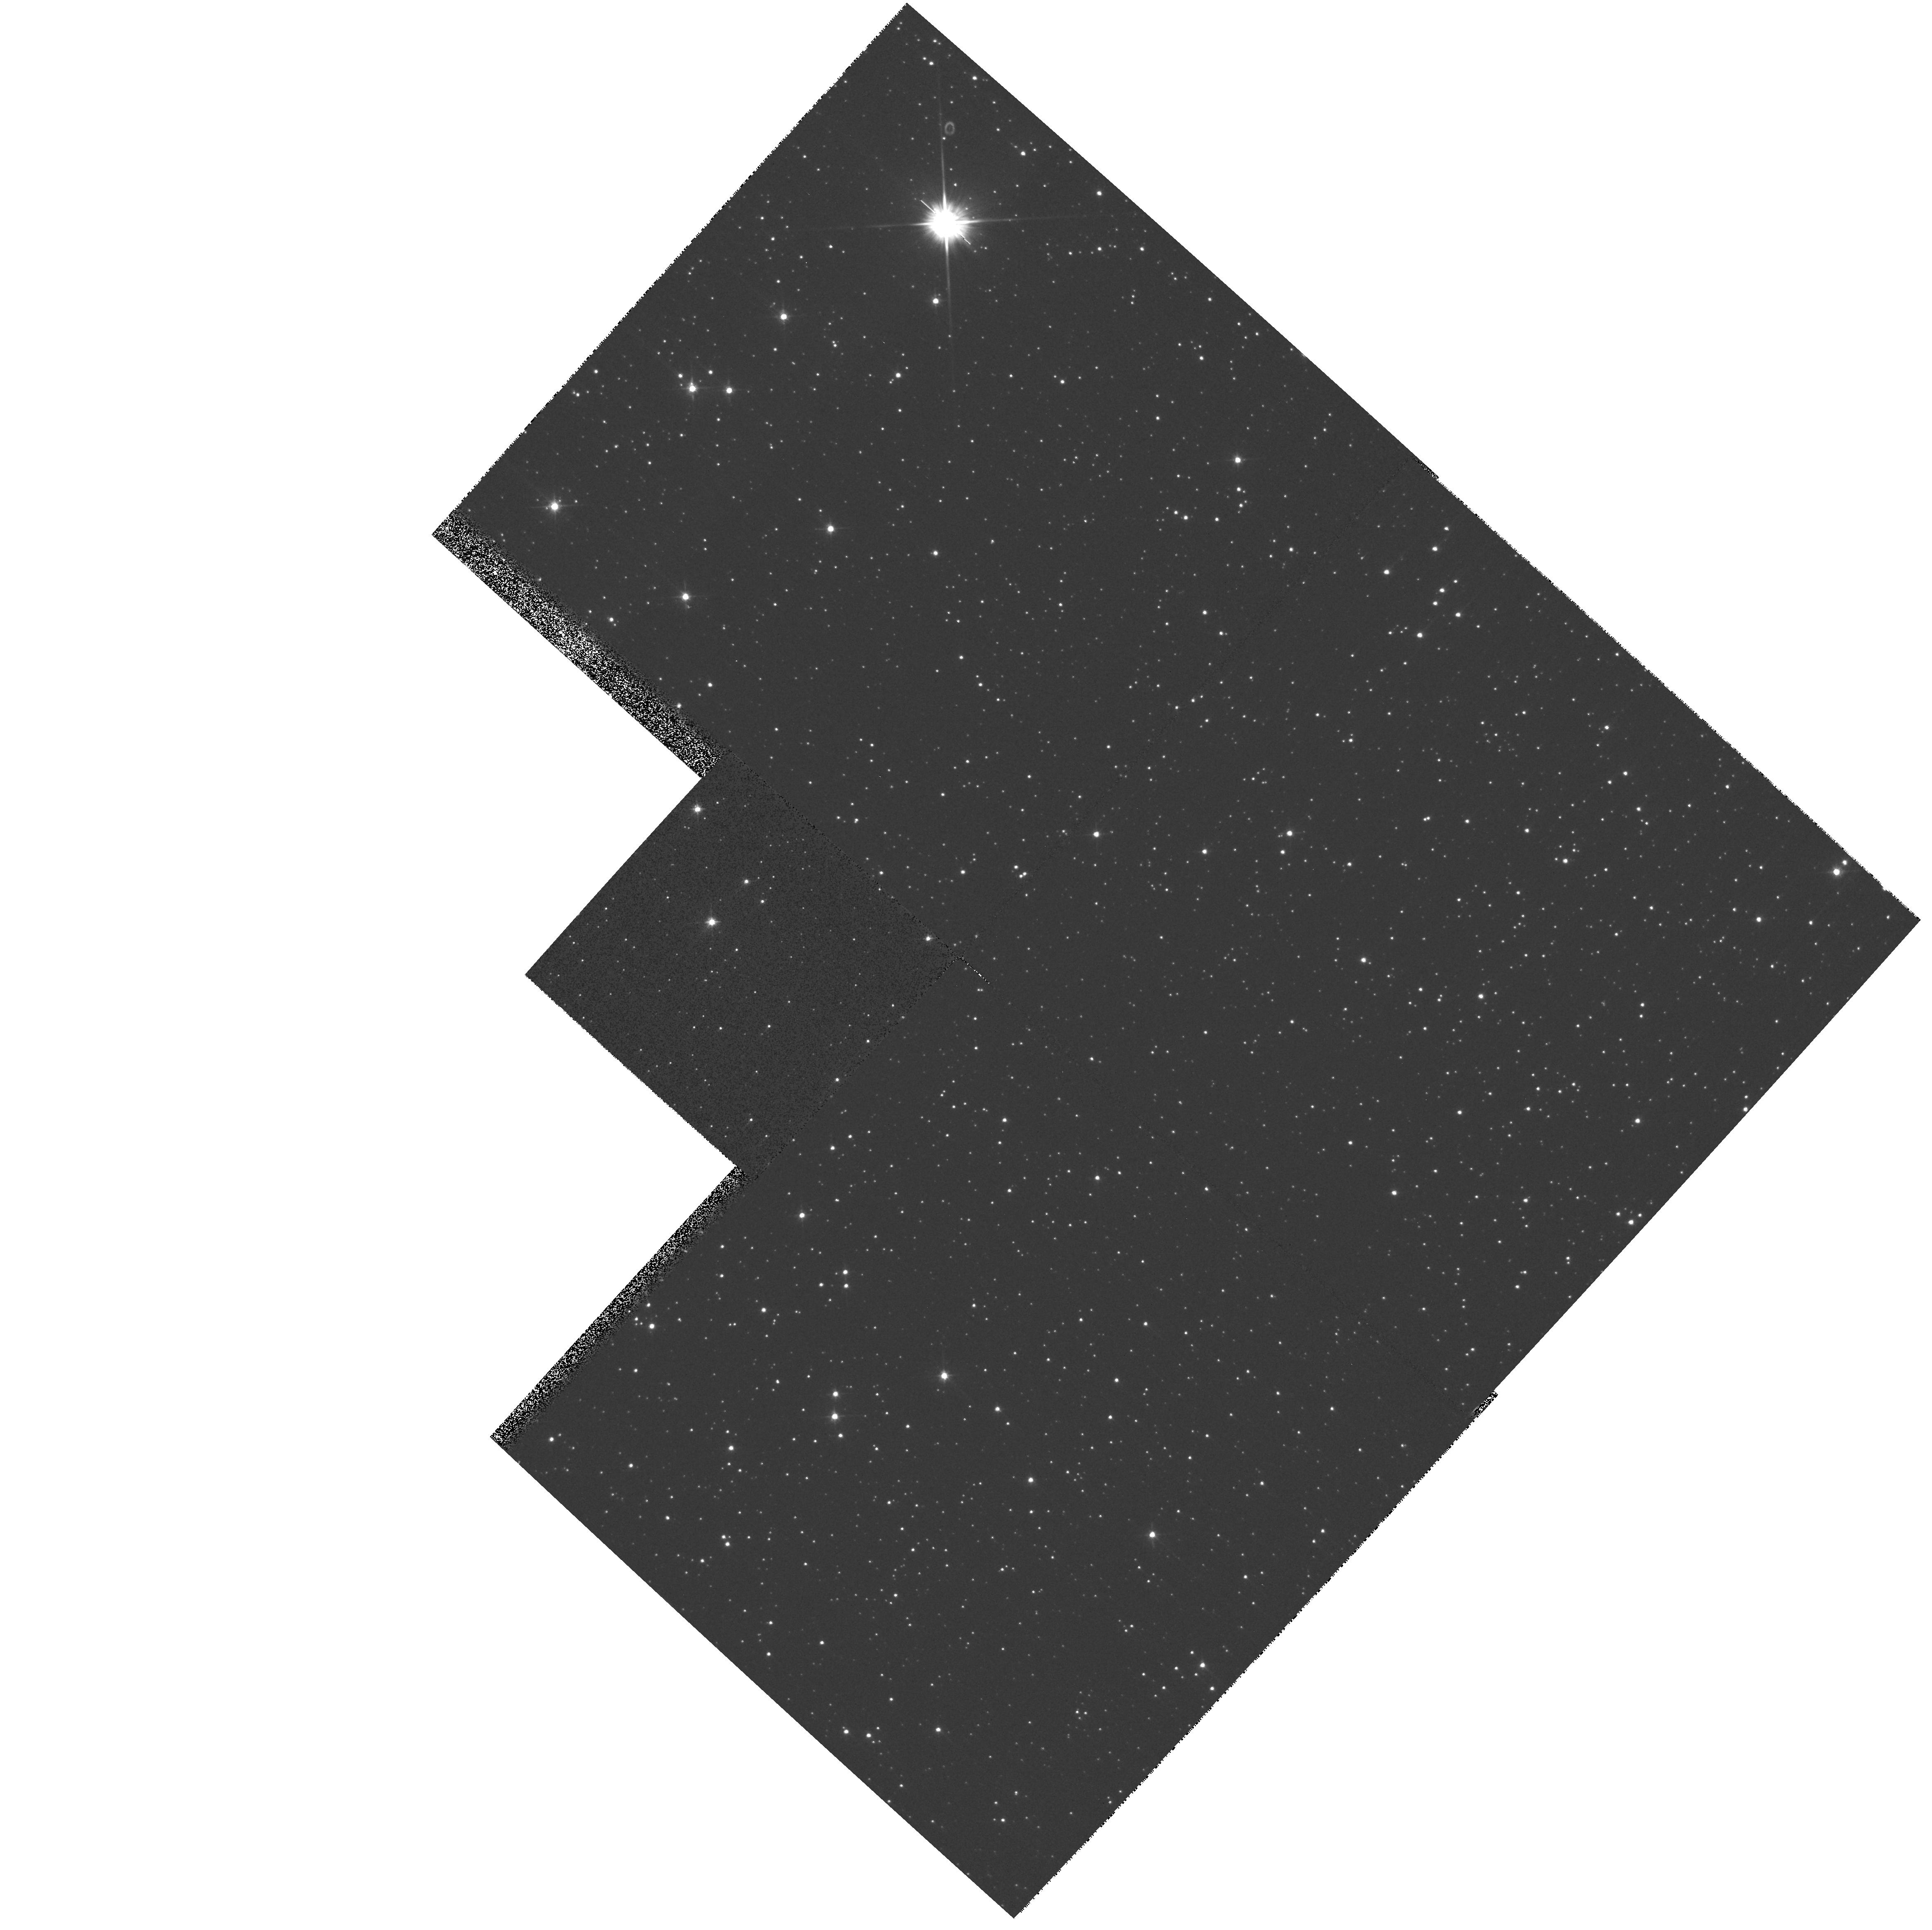
Target: SAKURAI-NOVALIKE-VAR
Instrument: WFPC2/PC
Filter: F555W
Exposure: 2 min
Observation ID: hst_8593_01_wfpc2_pc_f555w_u67i01

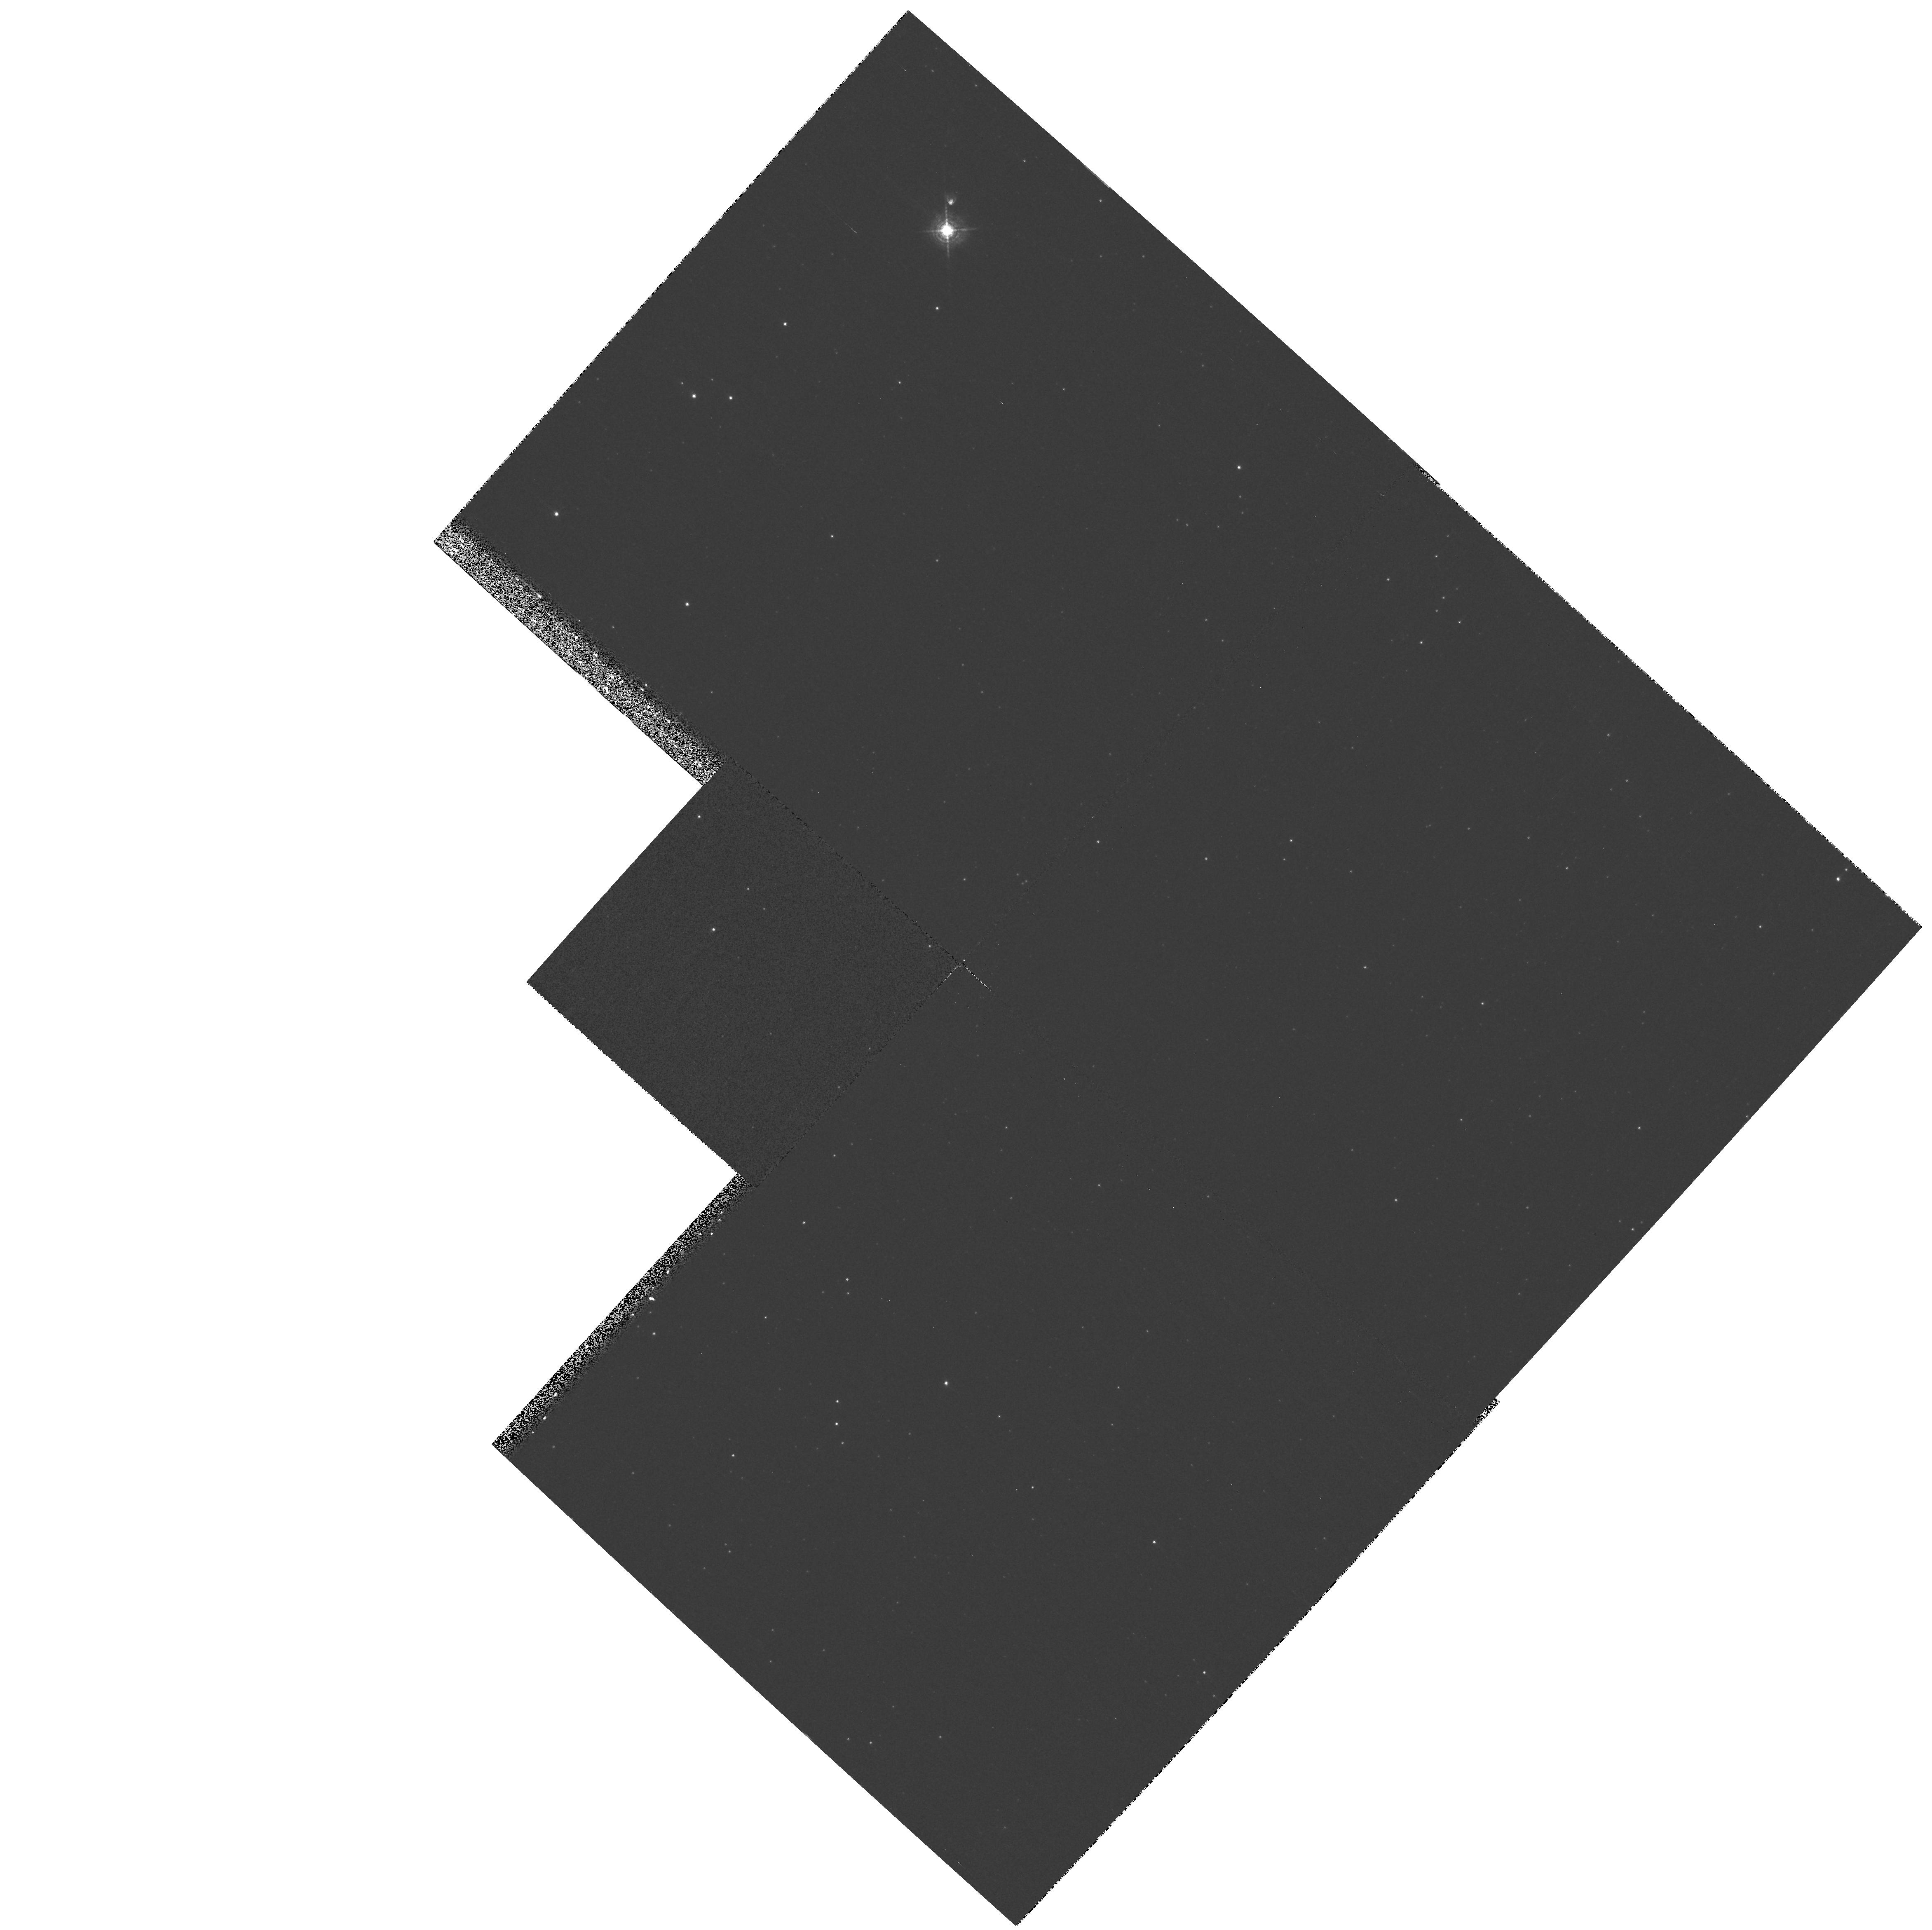
Target: SAKURAI-NOVALIKE-VAR
Instrument: WFPC2/PC
Filter: F502N
Exposure: 13 min
Observation ID: hst_8593_01_wfpc2_pc_f502n_u67i01

Sakurais Novalike Object: Real-Time Monitoring of a Stellar Thermal Pulse (PI: Bond, Howard E.)

This is a continuation of a Cycle 7-8 Long-Term program. Sakurai's novalike variable (V4334 Sgr) presents a ``once-in-a-lifetime'' opportunity for real-time observations of a star undergoing a final helium thermal pulse. The star rose from obscurity to become an 11th-magnitude, hydrogen-deficient red giant in 1995-96, and currently it is undergoing episodes of atmospheric dust formation which make it drop to quite faint magnitudes at random intervals. If it follows the pattern of the similar object V605 Aql, it will soon begin evolving back to high temperature. During the subsequent few years, it would then begin to (re)-ionize its large, faint planetary nebula, and we should be able to witness the re-establishment of a fast stellar wind as the effective temperature increases. The spectroscopic portion of this program is a Target-of-Oppurtunity. When the star does start to become hot again, we will start using STIS to monitor the spectroscopic development of the star in the UV at regular intervals, continuing over the next 3 Cycles. We will also use WFPC2 once a year to monitor expansion of the ejecta. In combination with ground-based monitoring (optical, IR, and mm), we will thus produce the first detailed case study of a thermal pulse, as the star re-traces its evolution across the HR diagram from the AGB to the planetary-nebula phase.